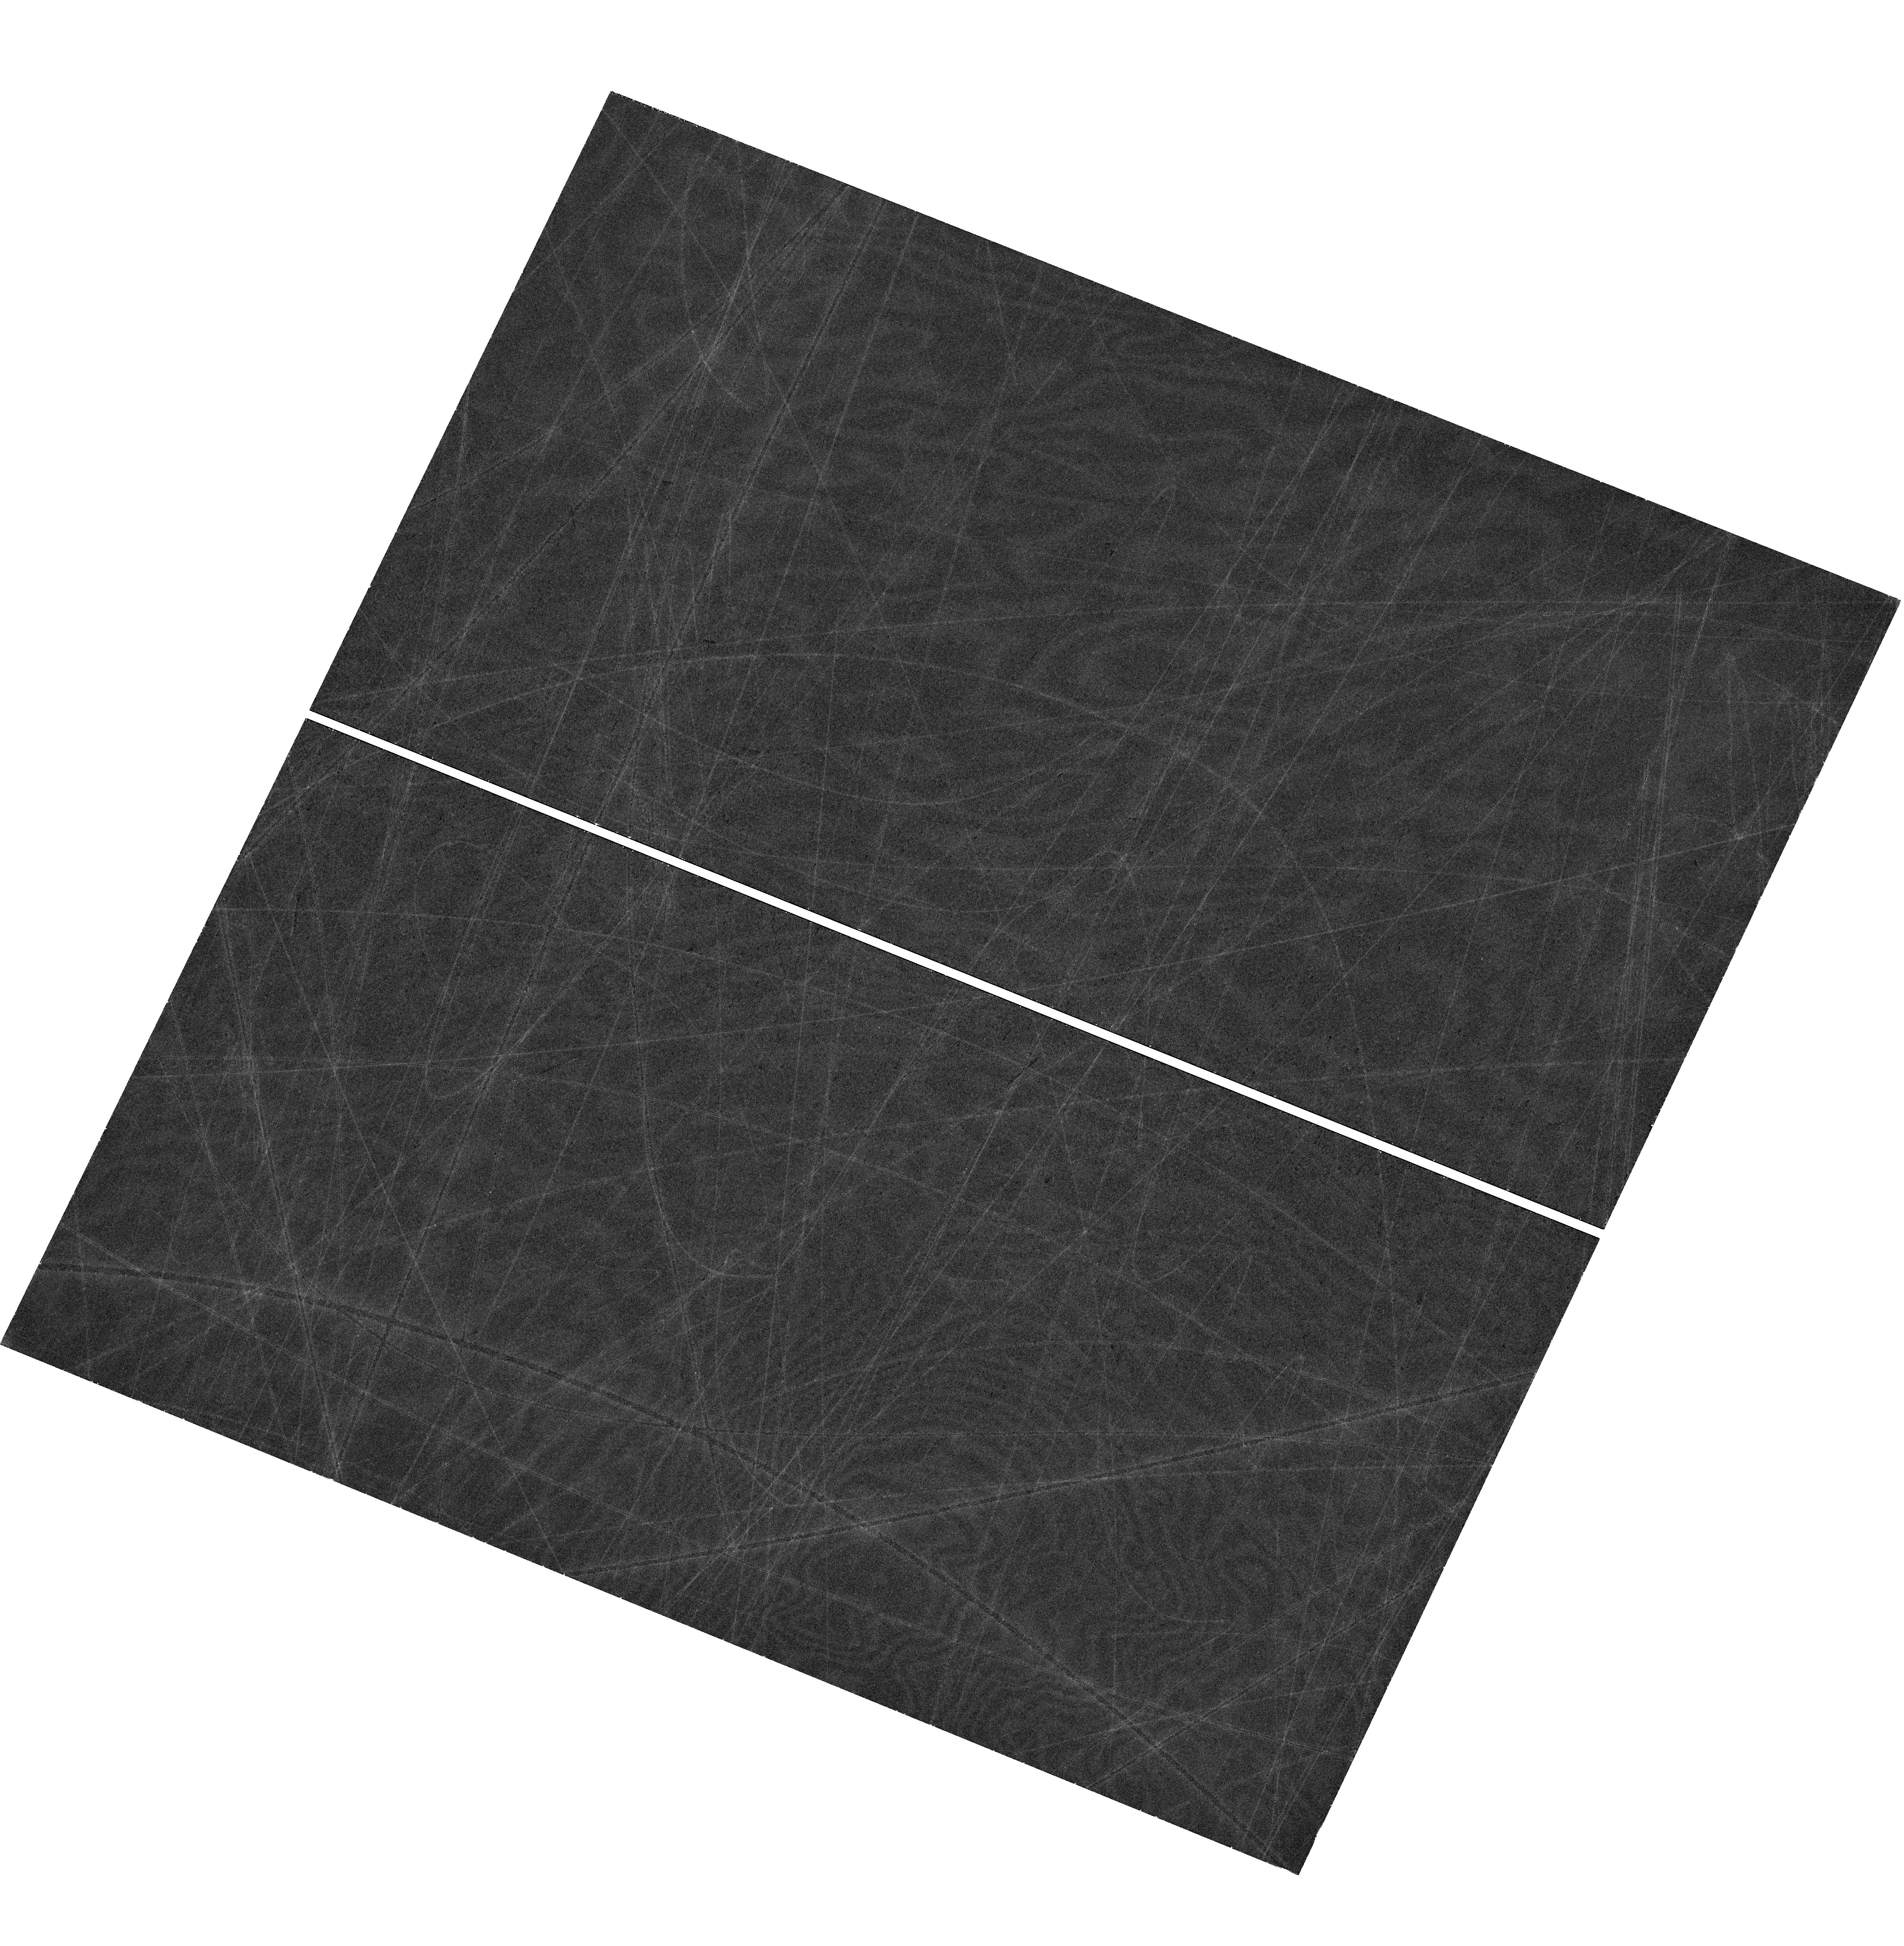
Target: DARTBOARD. Instrument: WFC3/UVIS. Filter: F814W. Exposure: 37 min. Observation ID: hst_18097_04_wfc3_uvis_f814w_ifo604

Breaking the mass sheet degeneracy in strong lensing time delay cosmology with a new sample of double source plane lenses. (PI: Li, Tian)

Despite years of scrutiny, the measurement of H0 from SH0ES is still at 5-sigma tension with early-Universe probes. If the 8% difference is real it implies physics beyond LCDM. It is essential to develop independent methods with sufficient precision and accuracy to confirm or rule out the tension. A number of collaborations used gravitational time delays to measure H0 to 2% precision assuming that the mass density profiles of massive elliptical galaxies are described by a power-law or stars + Navarro Frenk White dark matter halos. However, if the assumption is relaxed under the mass sheet transformation, the precision of H0 from time delays drops to 8%. Strong lenses with two background sources at different redshifts (double source plane lens, DSPL) allow tight constraints on the main degeneracy of the Hubble constant measurement from time-delay cosmography. We have discovered 9 new galaxy-scale candidates from a combination of Euclid lens searches, and we plan to observe them with HST WFC3. HST is the BEST telescope suitable for this science due to its wavelength coverage and resolution. With our new samples, we are able to increase the measurement of H0 from Time Delay lenses from 6-8% to 2-4%. In addition, due to the second ring providing an extra aperture within which the mass is well constrained, DSPLs are better compared to lens systems with a single ring in almost every other science category involving galaxy scale strong lensing.